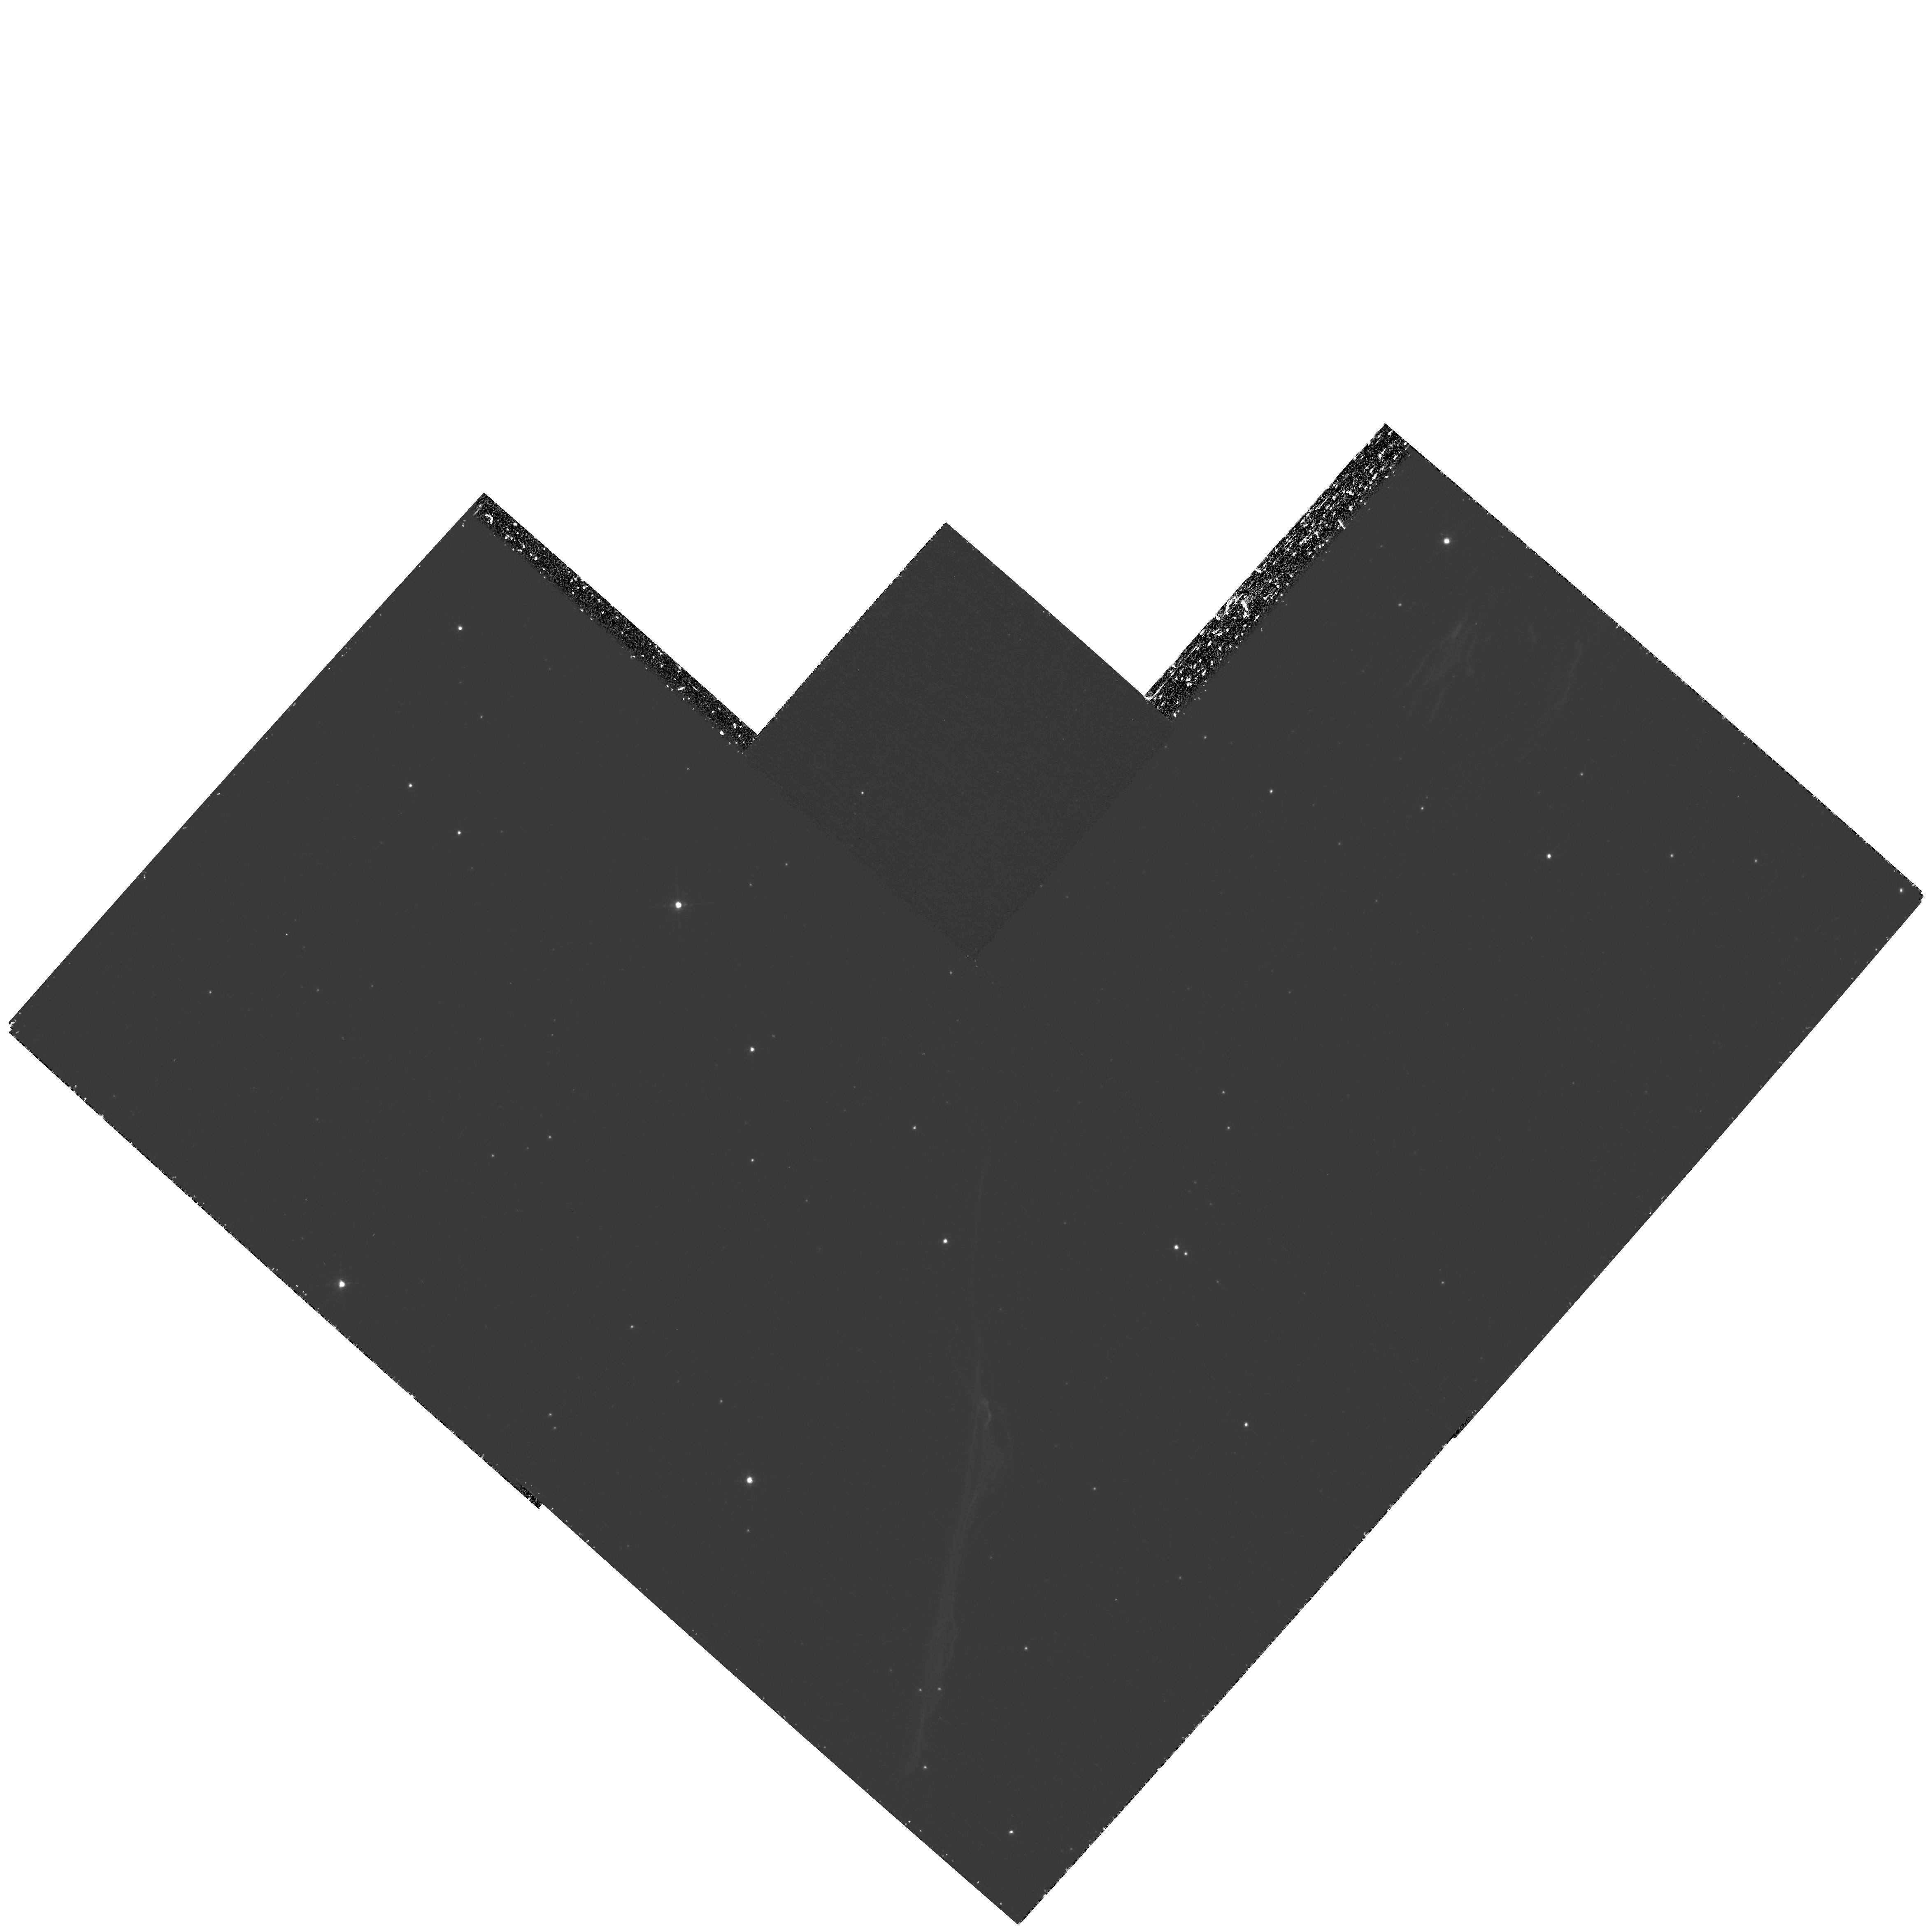
Target: TYCHO-KNOT-G. Instrument: WFPC2/PC. Filter: F656N. Exposure: 2.2 h. Observation ID: hst_11184_03_wfpc2_pc_f656n_u9yg03

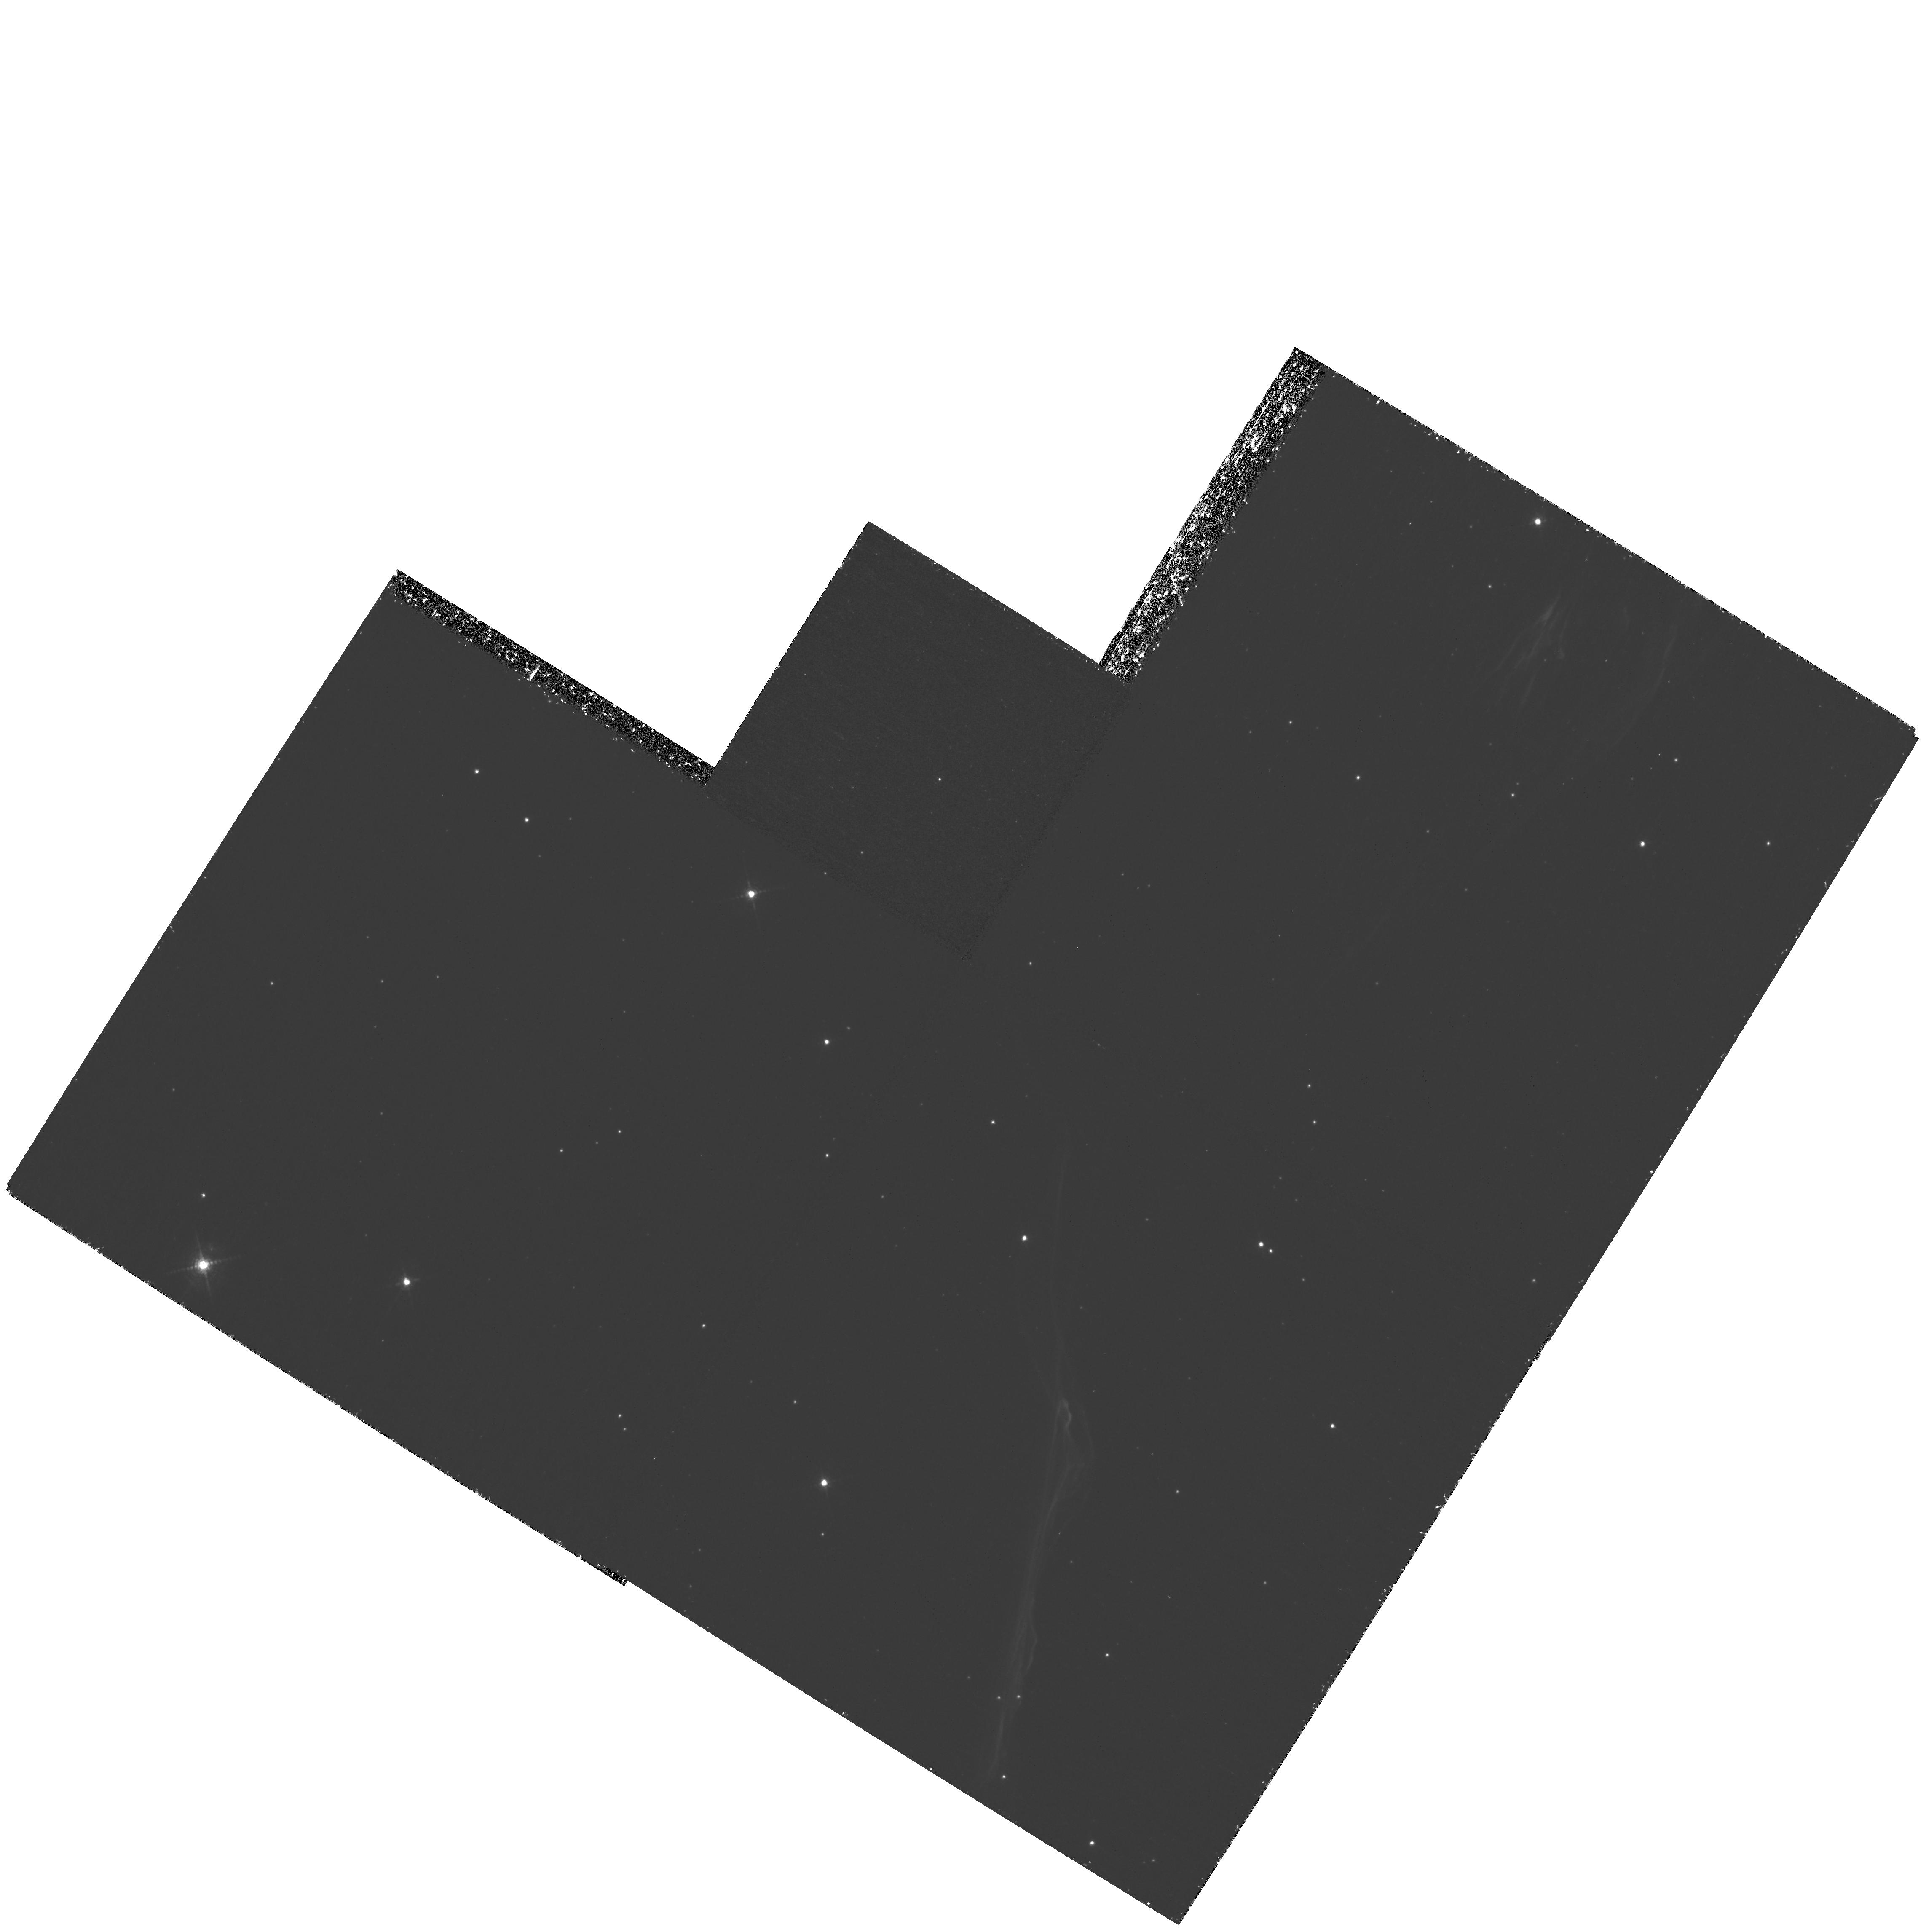
Target: TYCHO-KNOT-G. Instrument: WFPC2/PC. Filter: F656N. Exposure: 2.2 h. Observation ID: hst_11184_01_wfpc2_pc_f656n_u9yg01

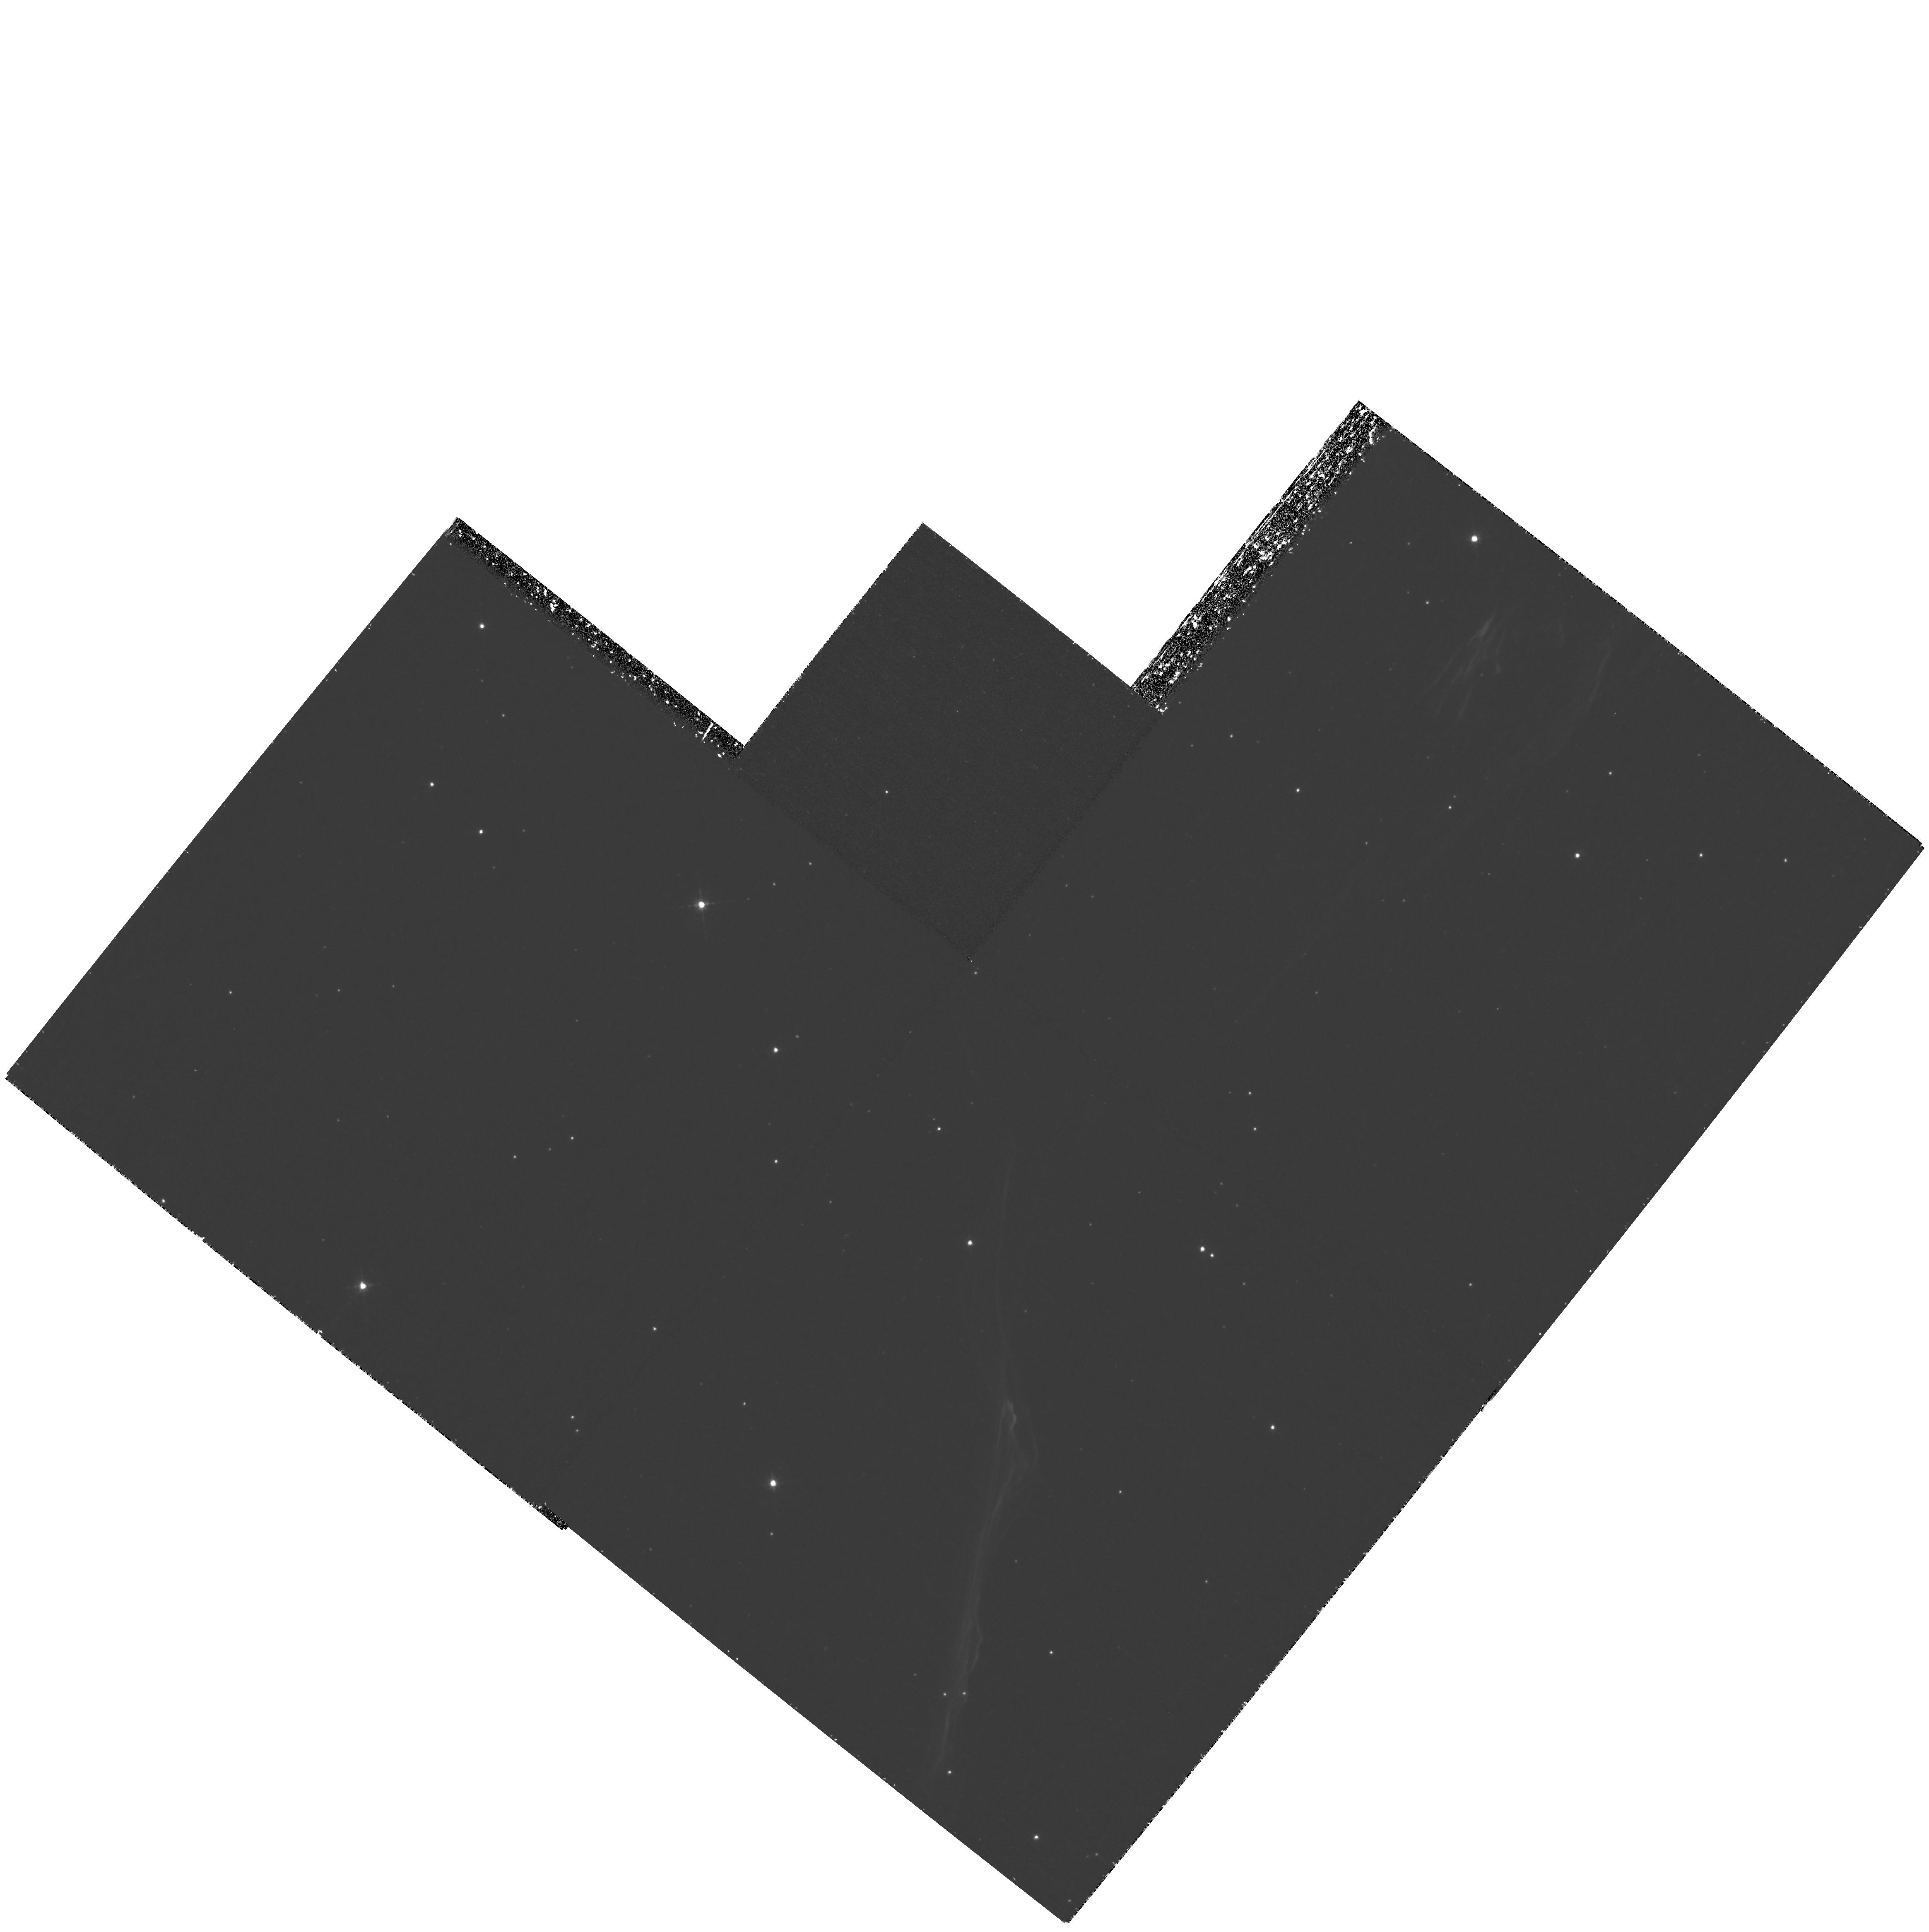
Target: TYCHO-KNOT-G. Instrument: WFPC2/PC. Filter: F656N. Exposure: 2.2 h. Observation ID: hst_11184_02_wfpc2_pc_f656n_u9yg02

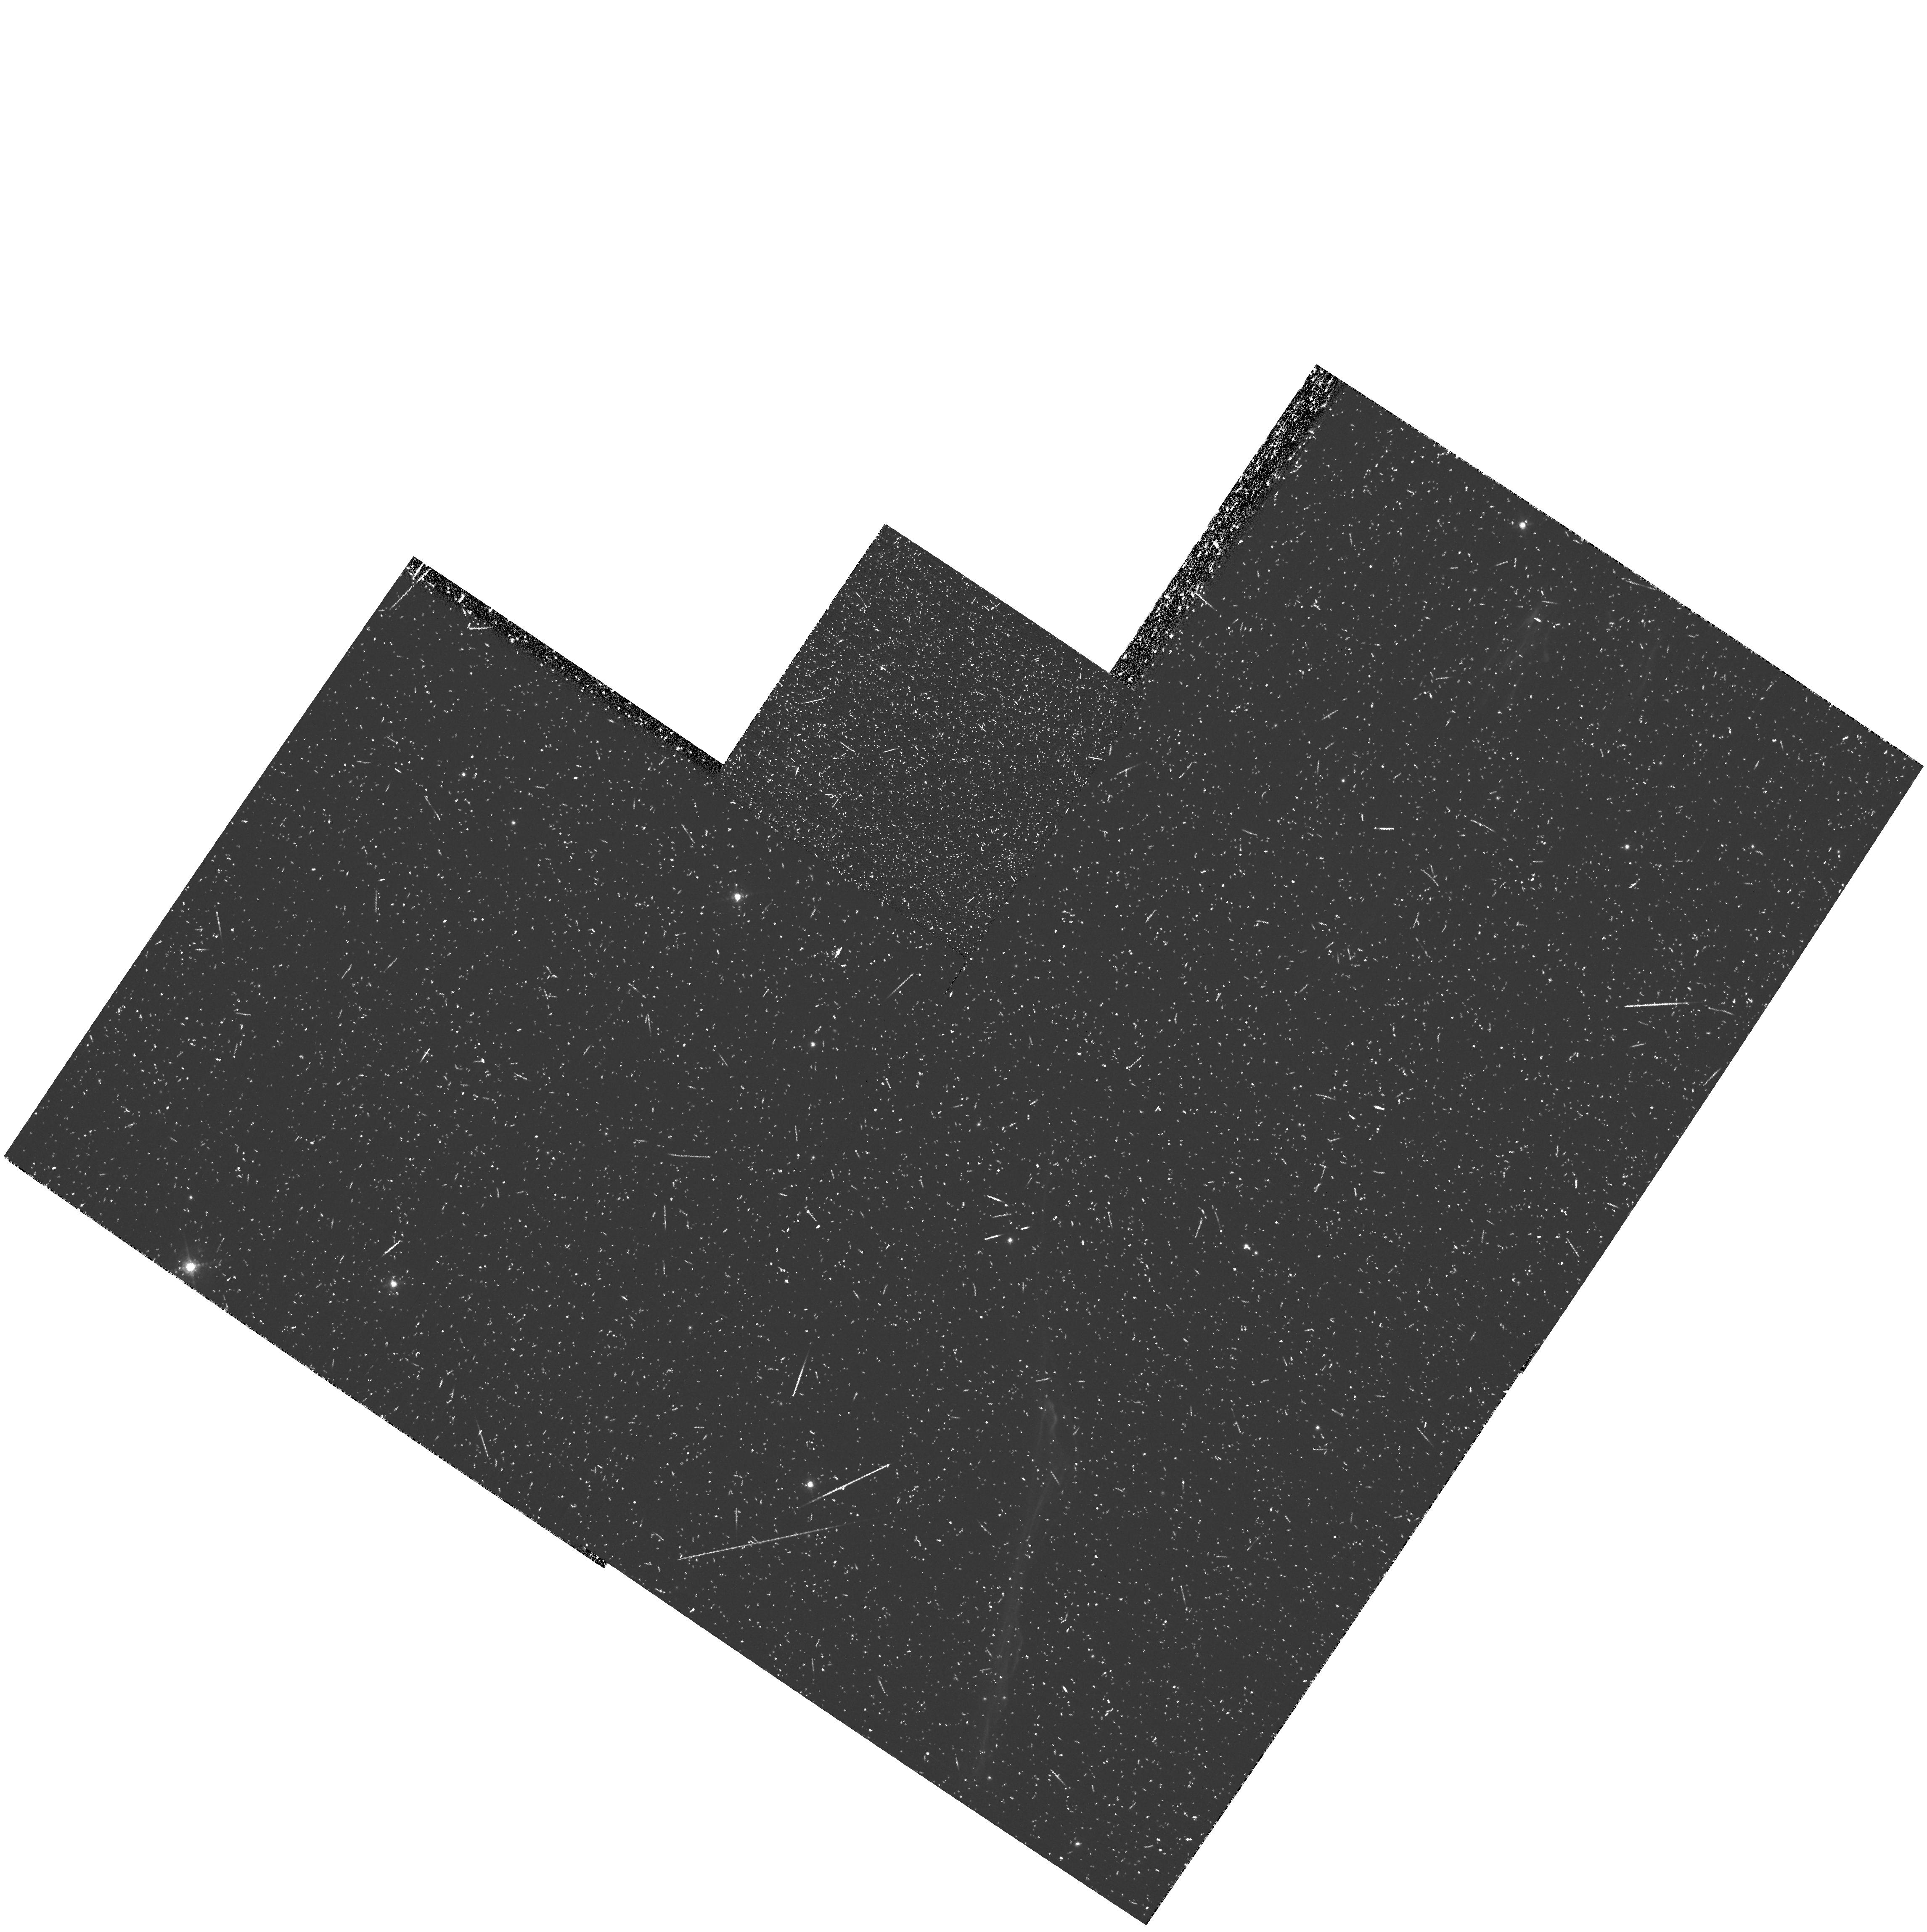
Target: TYCHO-KNOT-G. Instrument: WFPC2/PC. Filter: F656N. Exposure: 45 min. Observation ID: hst_11184_04_wfpc2_pc_f656n_u9yg04

Imaging the Shock Precursor in Tychos SNR (PI: Raymond, John Charles)

Cosmic ray acceleration in supernova remant shocks requires shock precursors where particles are trapped by plasma turbulence. The precursors also heat and compress the upstream gas, producing H alpha emission and affecting line profiles. We propose to image the brightest non-radiative shock in Tycho's SNR to measure the brightness and width of the precursor. These measurements will constrain 2 key parameters in cosmic ray acceleration models, and they will improve the accuracy of shock speed and electron-ion equilibration derived from H alpha profiles.